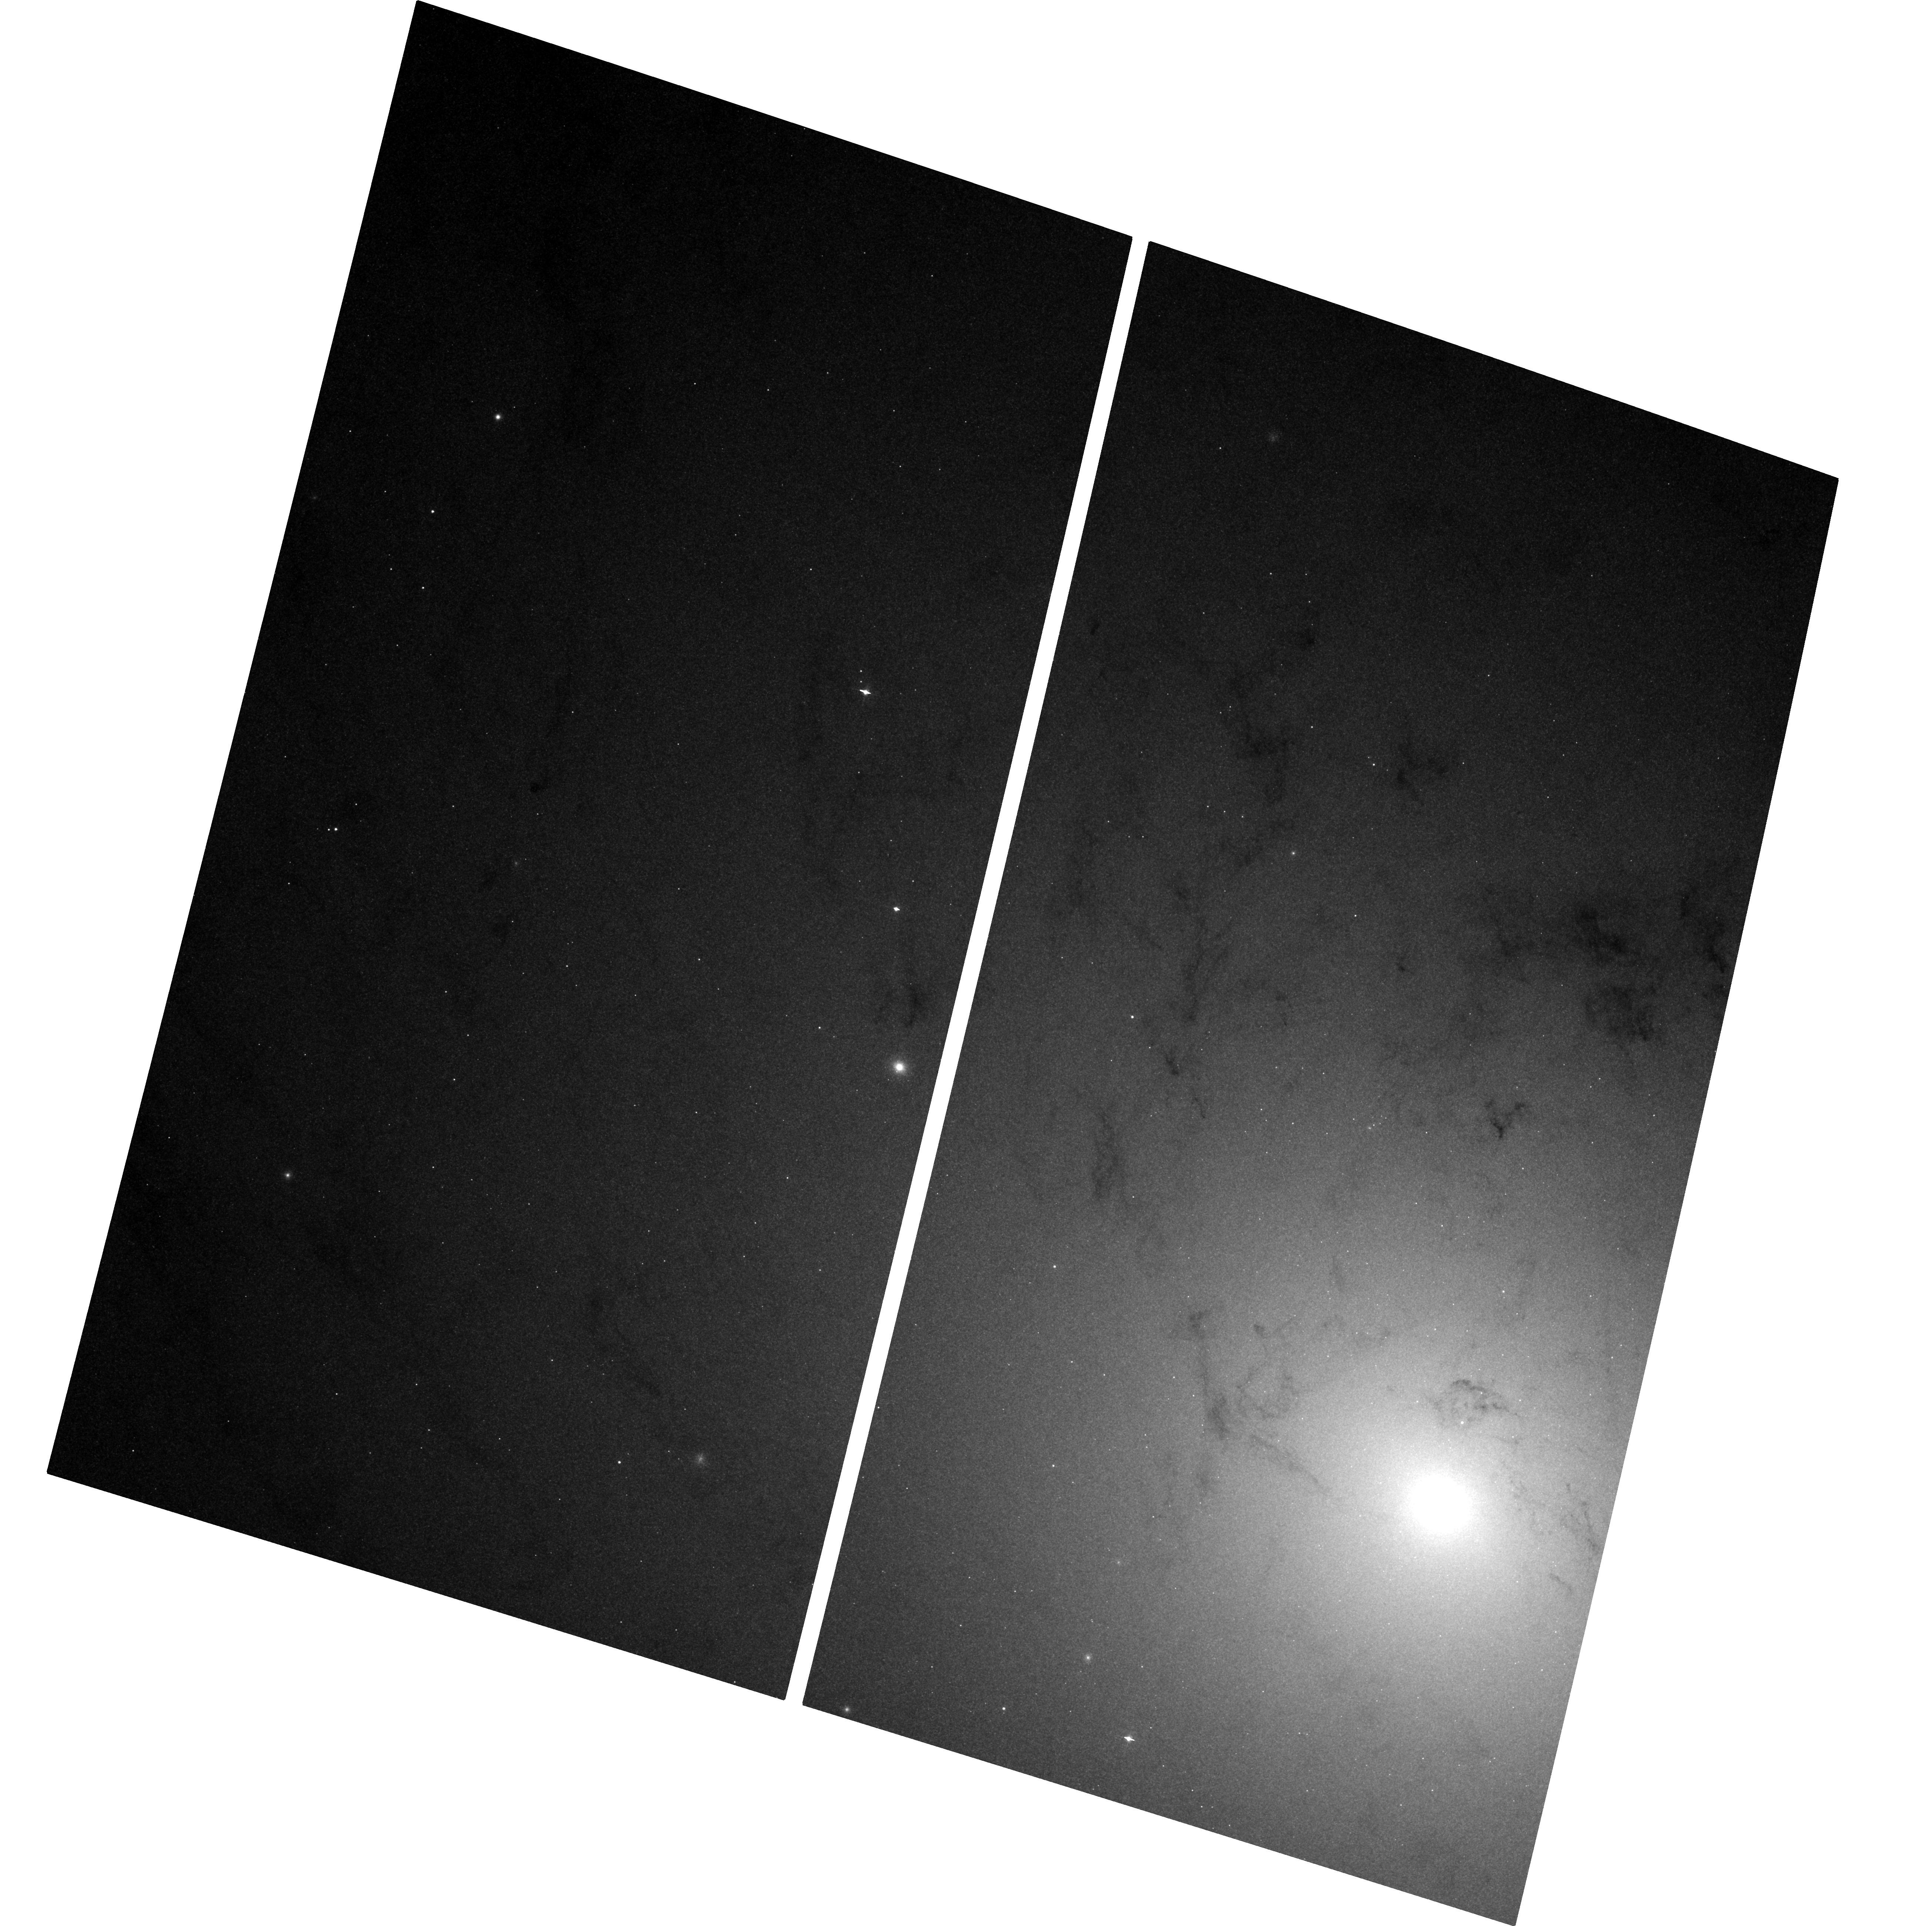
Target: M-31-VISIT2. Instrument: ACS/WFC. Filter: F435W. Exposure: 1.4 h. Observation ID: hst_12014_02_acs_wfc_f435w_jbdl02

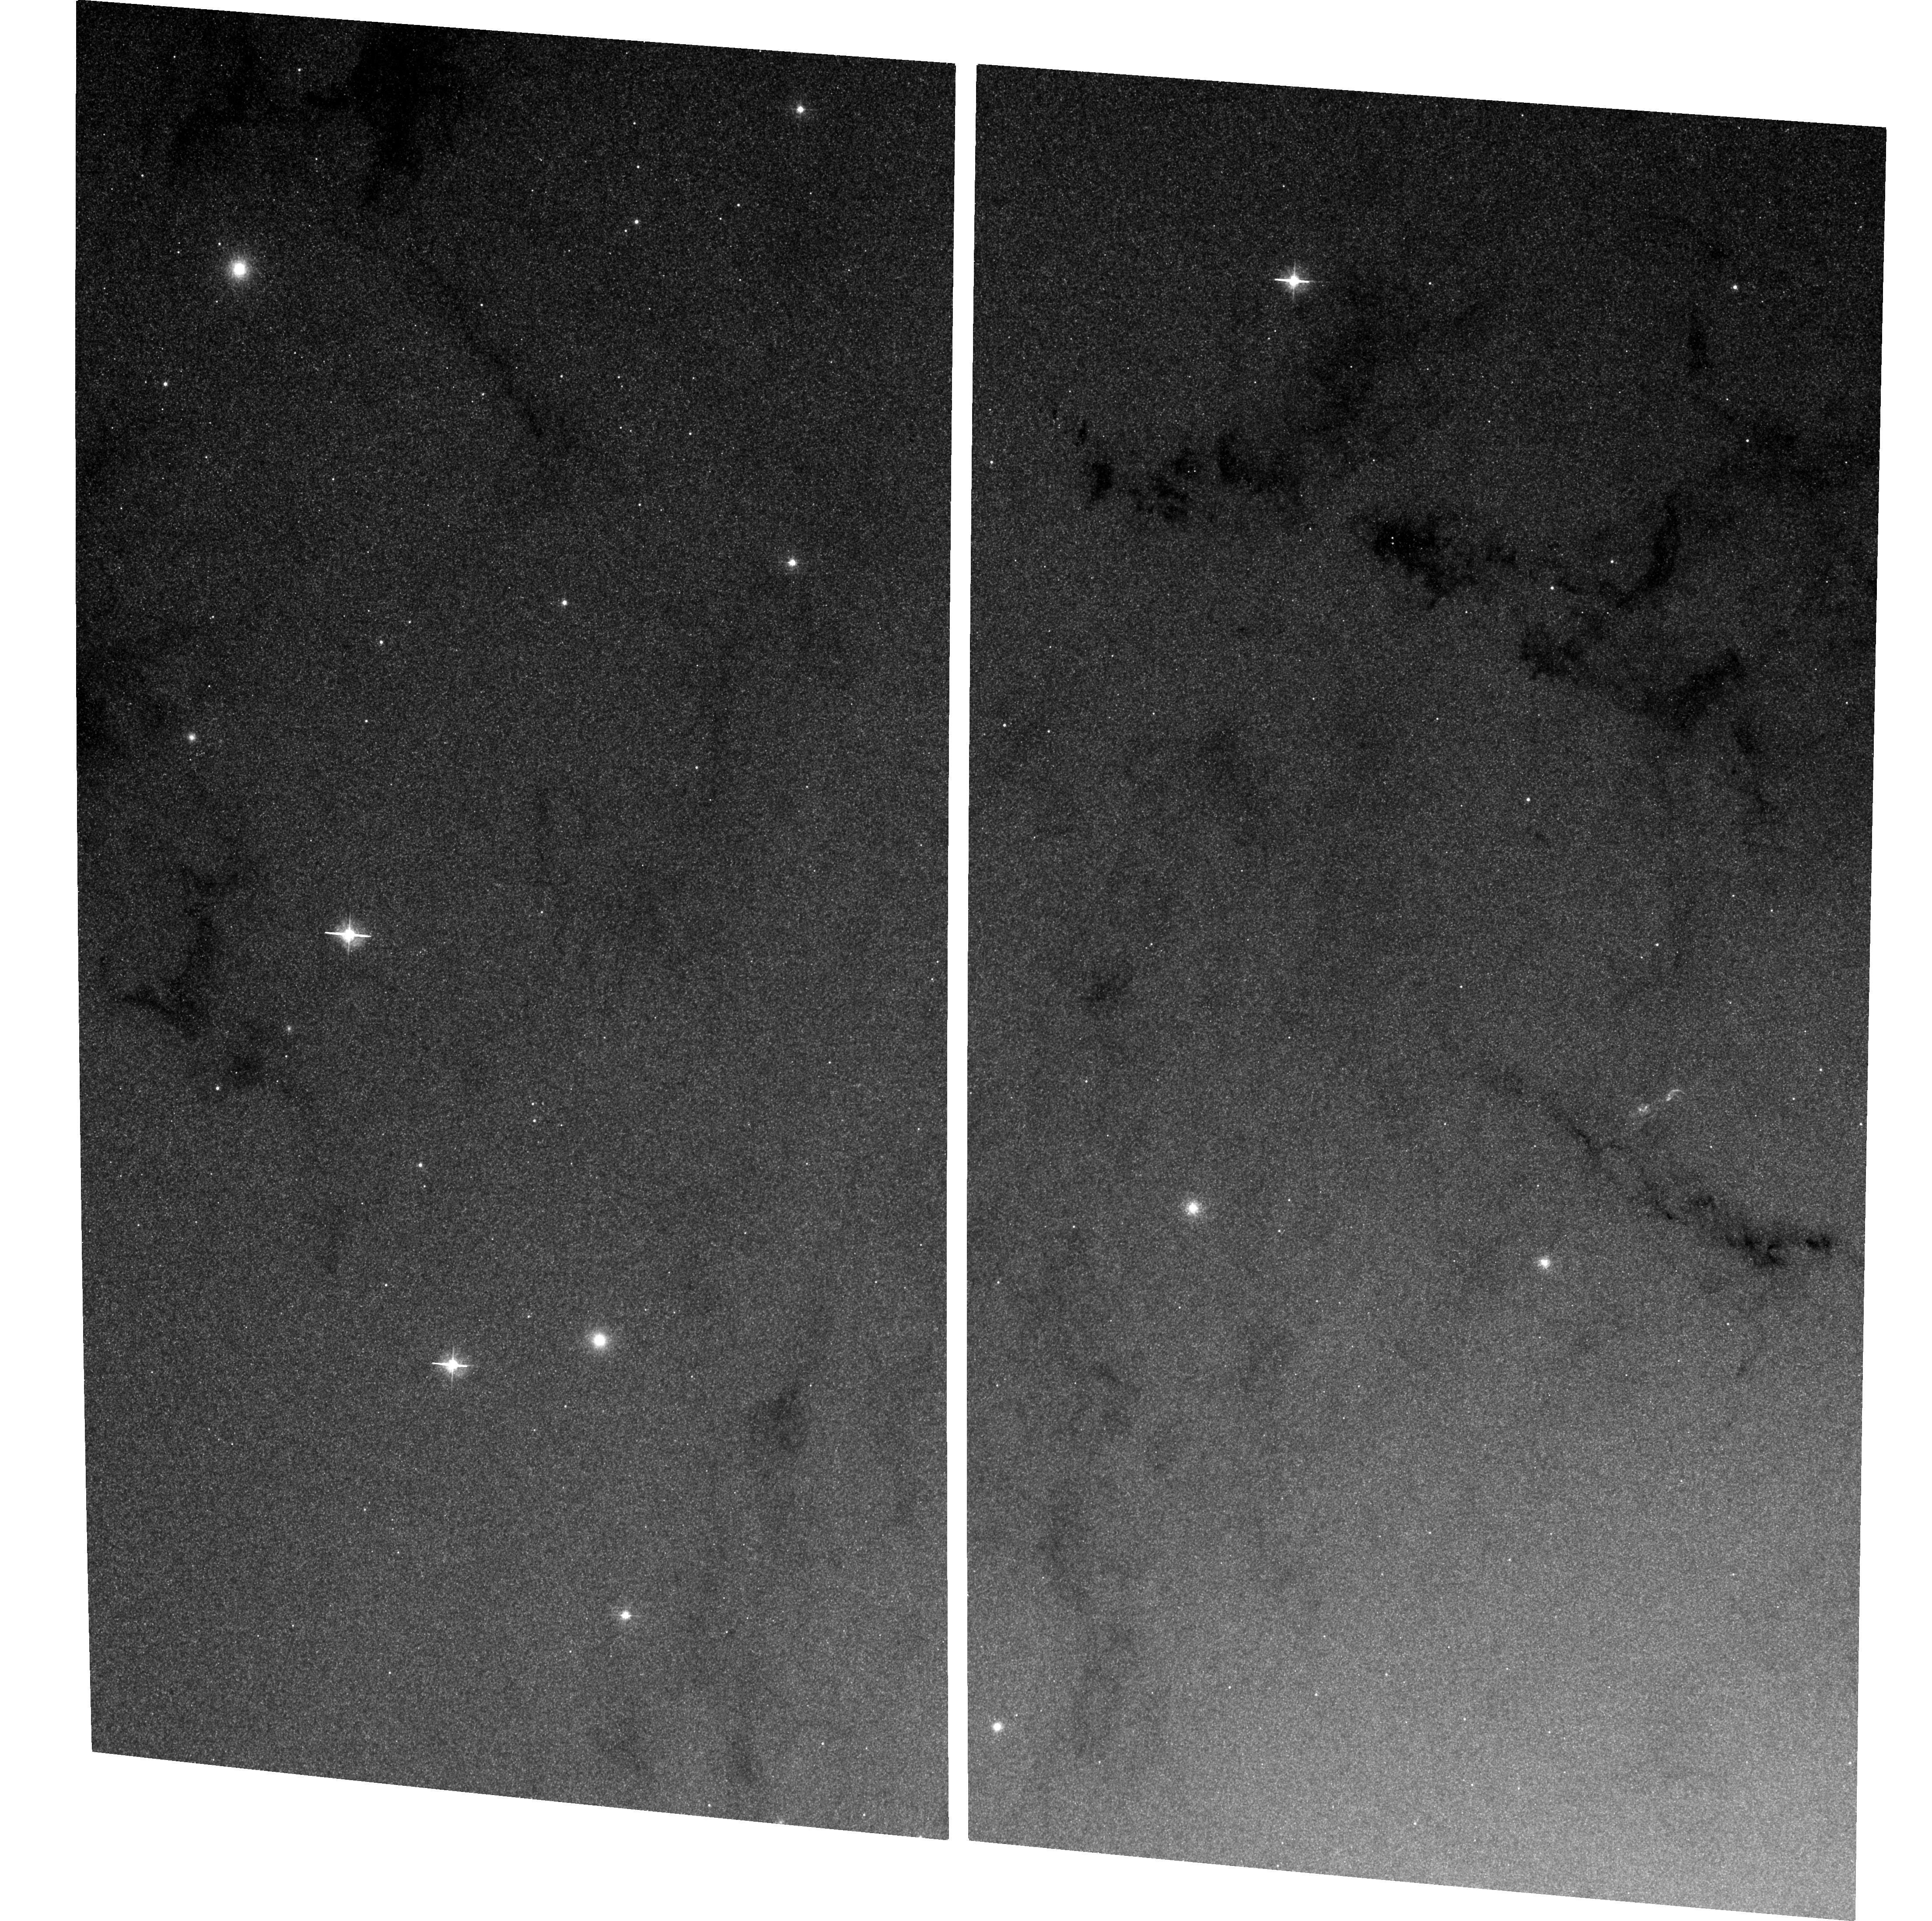
Target: M-31-VISIT1. Instrument: ACS/WFC. Filter: F435W. Exposure: 1.5 h. Observation ID: hst_12014_01_acs_wfc_f435w_jbdl01

Continued M31 Monitoring for Black Hole X-ray Nova (PI: Garcia, Michael R.)

During A01-9 we found ~25 Black Hole X-ray Novae (BHXNe) in M31 using Chandra, and with HST follow-up have estimated orbital periods for 9 of these. Observations are under way with HST to attempt to estimate additional periods. We propose to continue this program concentrating our scarce HST resources on a single transient which exceeds 1e38 erg/s. Only uninterrupted monitoring can yield the duty cycles and long-term light curves of BHXNe (and other variables) in M31. Our GO+GTO programs will have accumulated over 800ks (ACIS+HRC) near the M31 bulge by the end of A10, and total Chandra exposure on M31 is now almost 1Msec. By continuing our monitoring program through AO12 we will reach ~950ks on the bulge and >1Msec total Chandra M31 exposure.